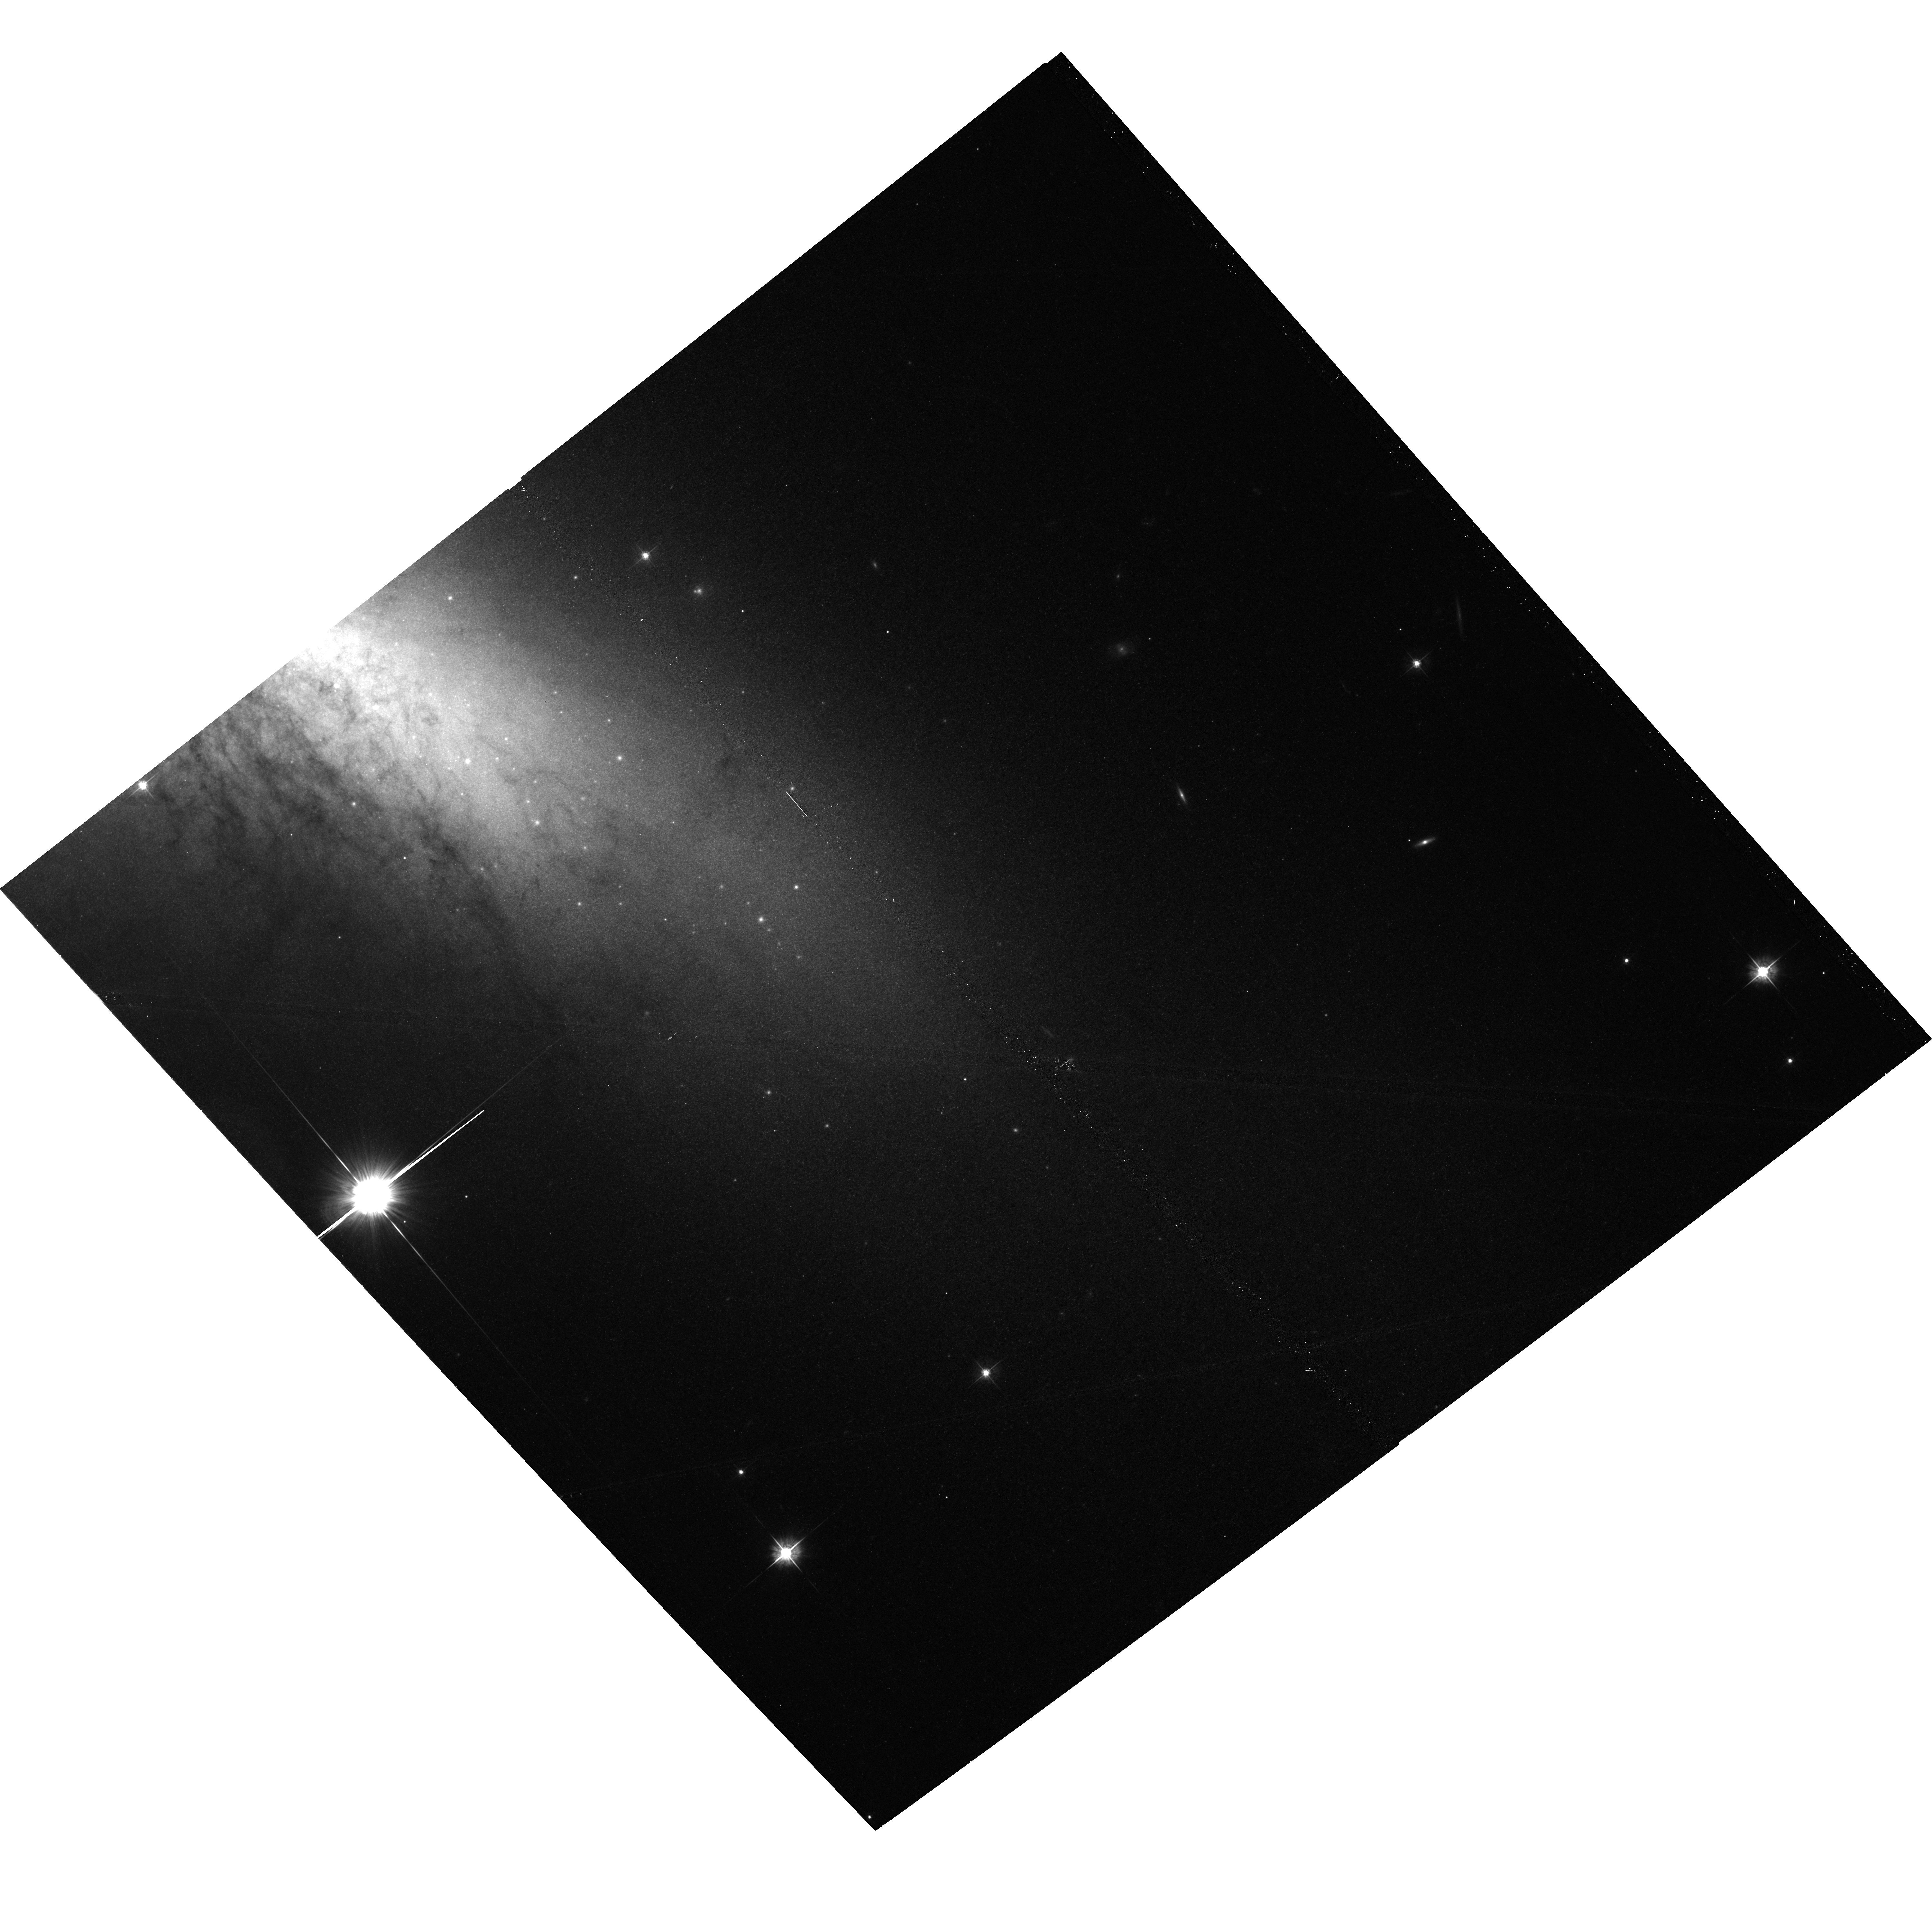
Target: M82-POS3. Instrument: ACS/WFC. Filter: F555W. Exposure: 19 min. Observation ID: hst_17744_03_acs_wfc_f555w_jfeo03

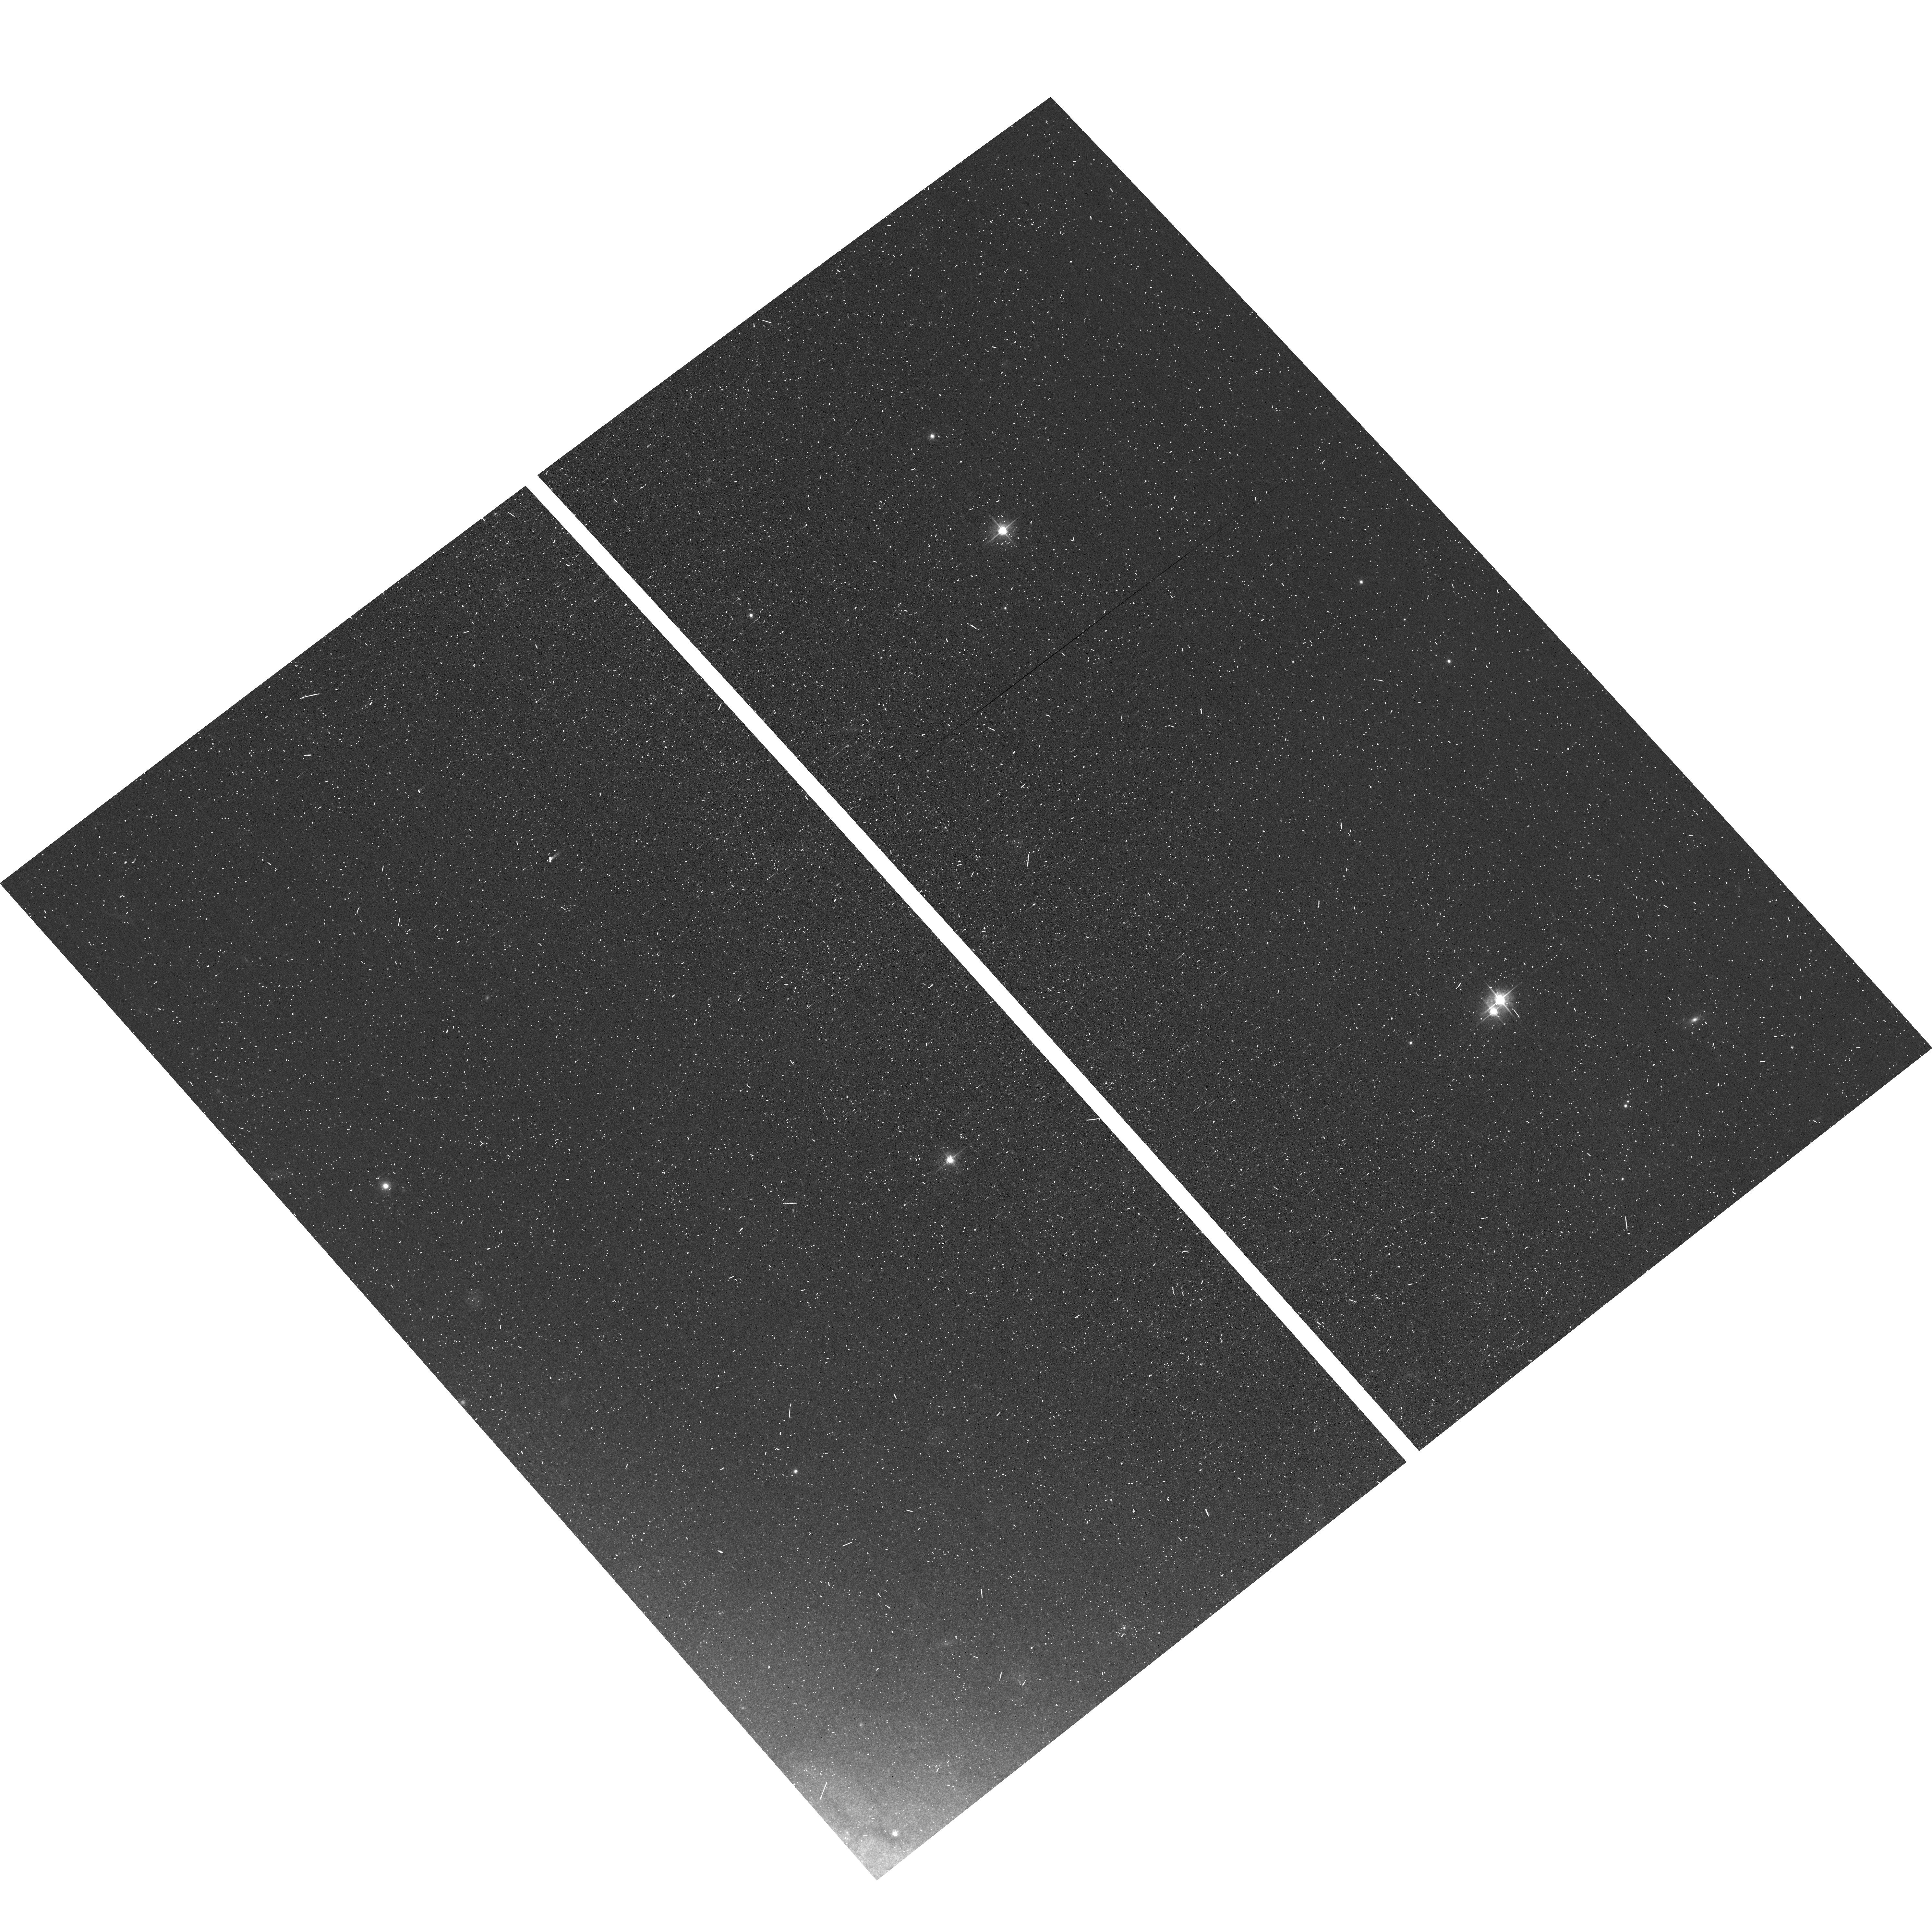
Target: M82-POS1. Instrument: ACS/WFC. Filter: F555W. Exposure: 6 min. Observation ID: hst_17744_51_acs_wfc_f555w_jfeo51

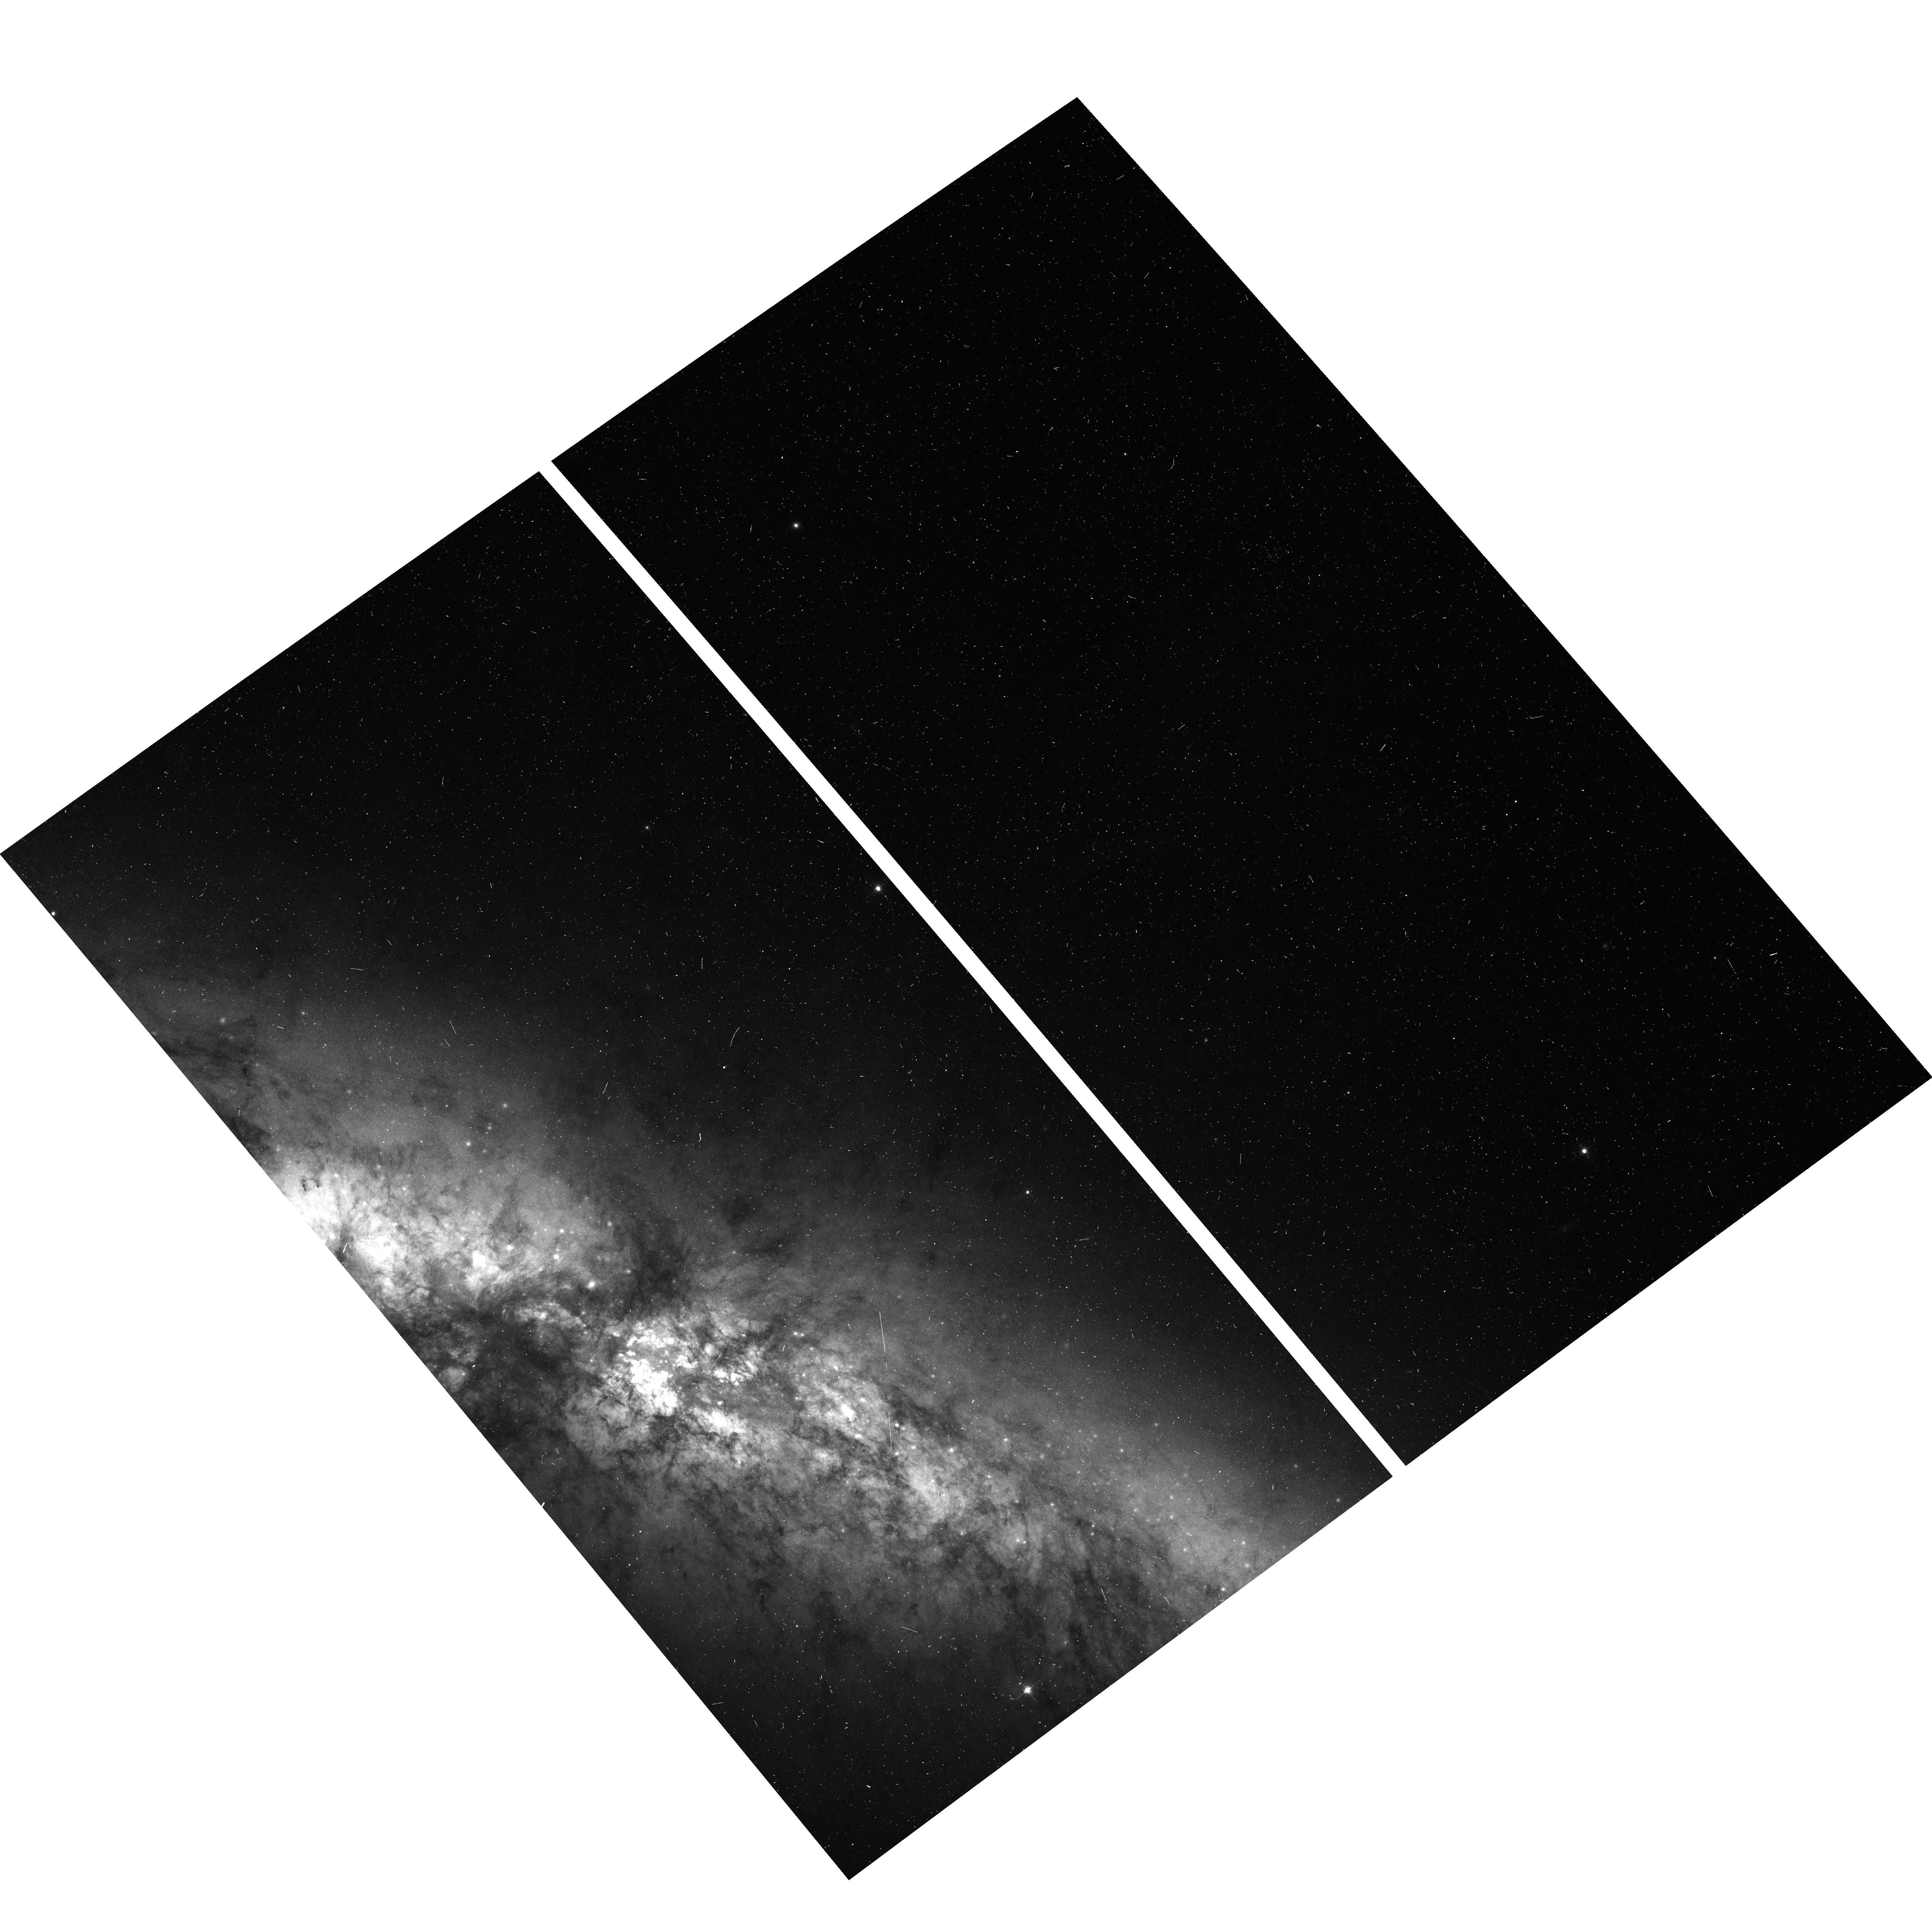
Target: M82-POS2. Instrument: ACS/WFC. Filter: F555W. Exposure: 6 min. Observation ID: hst_17744_52_acs_wfc_f555w_jfeo52

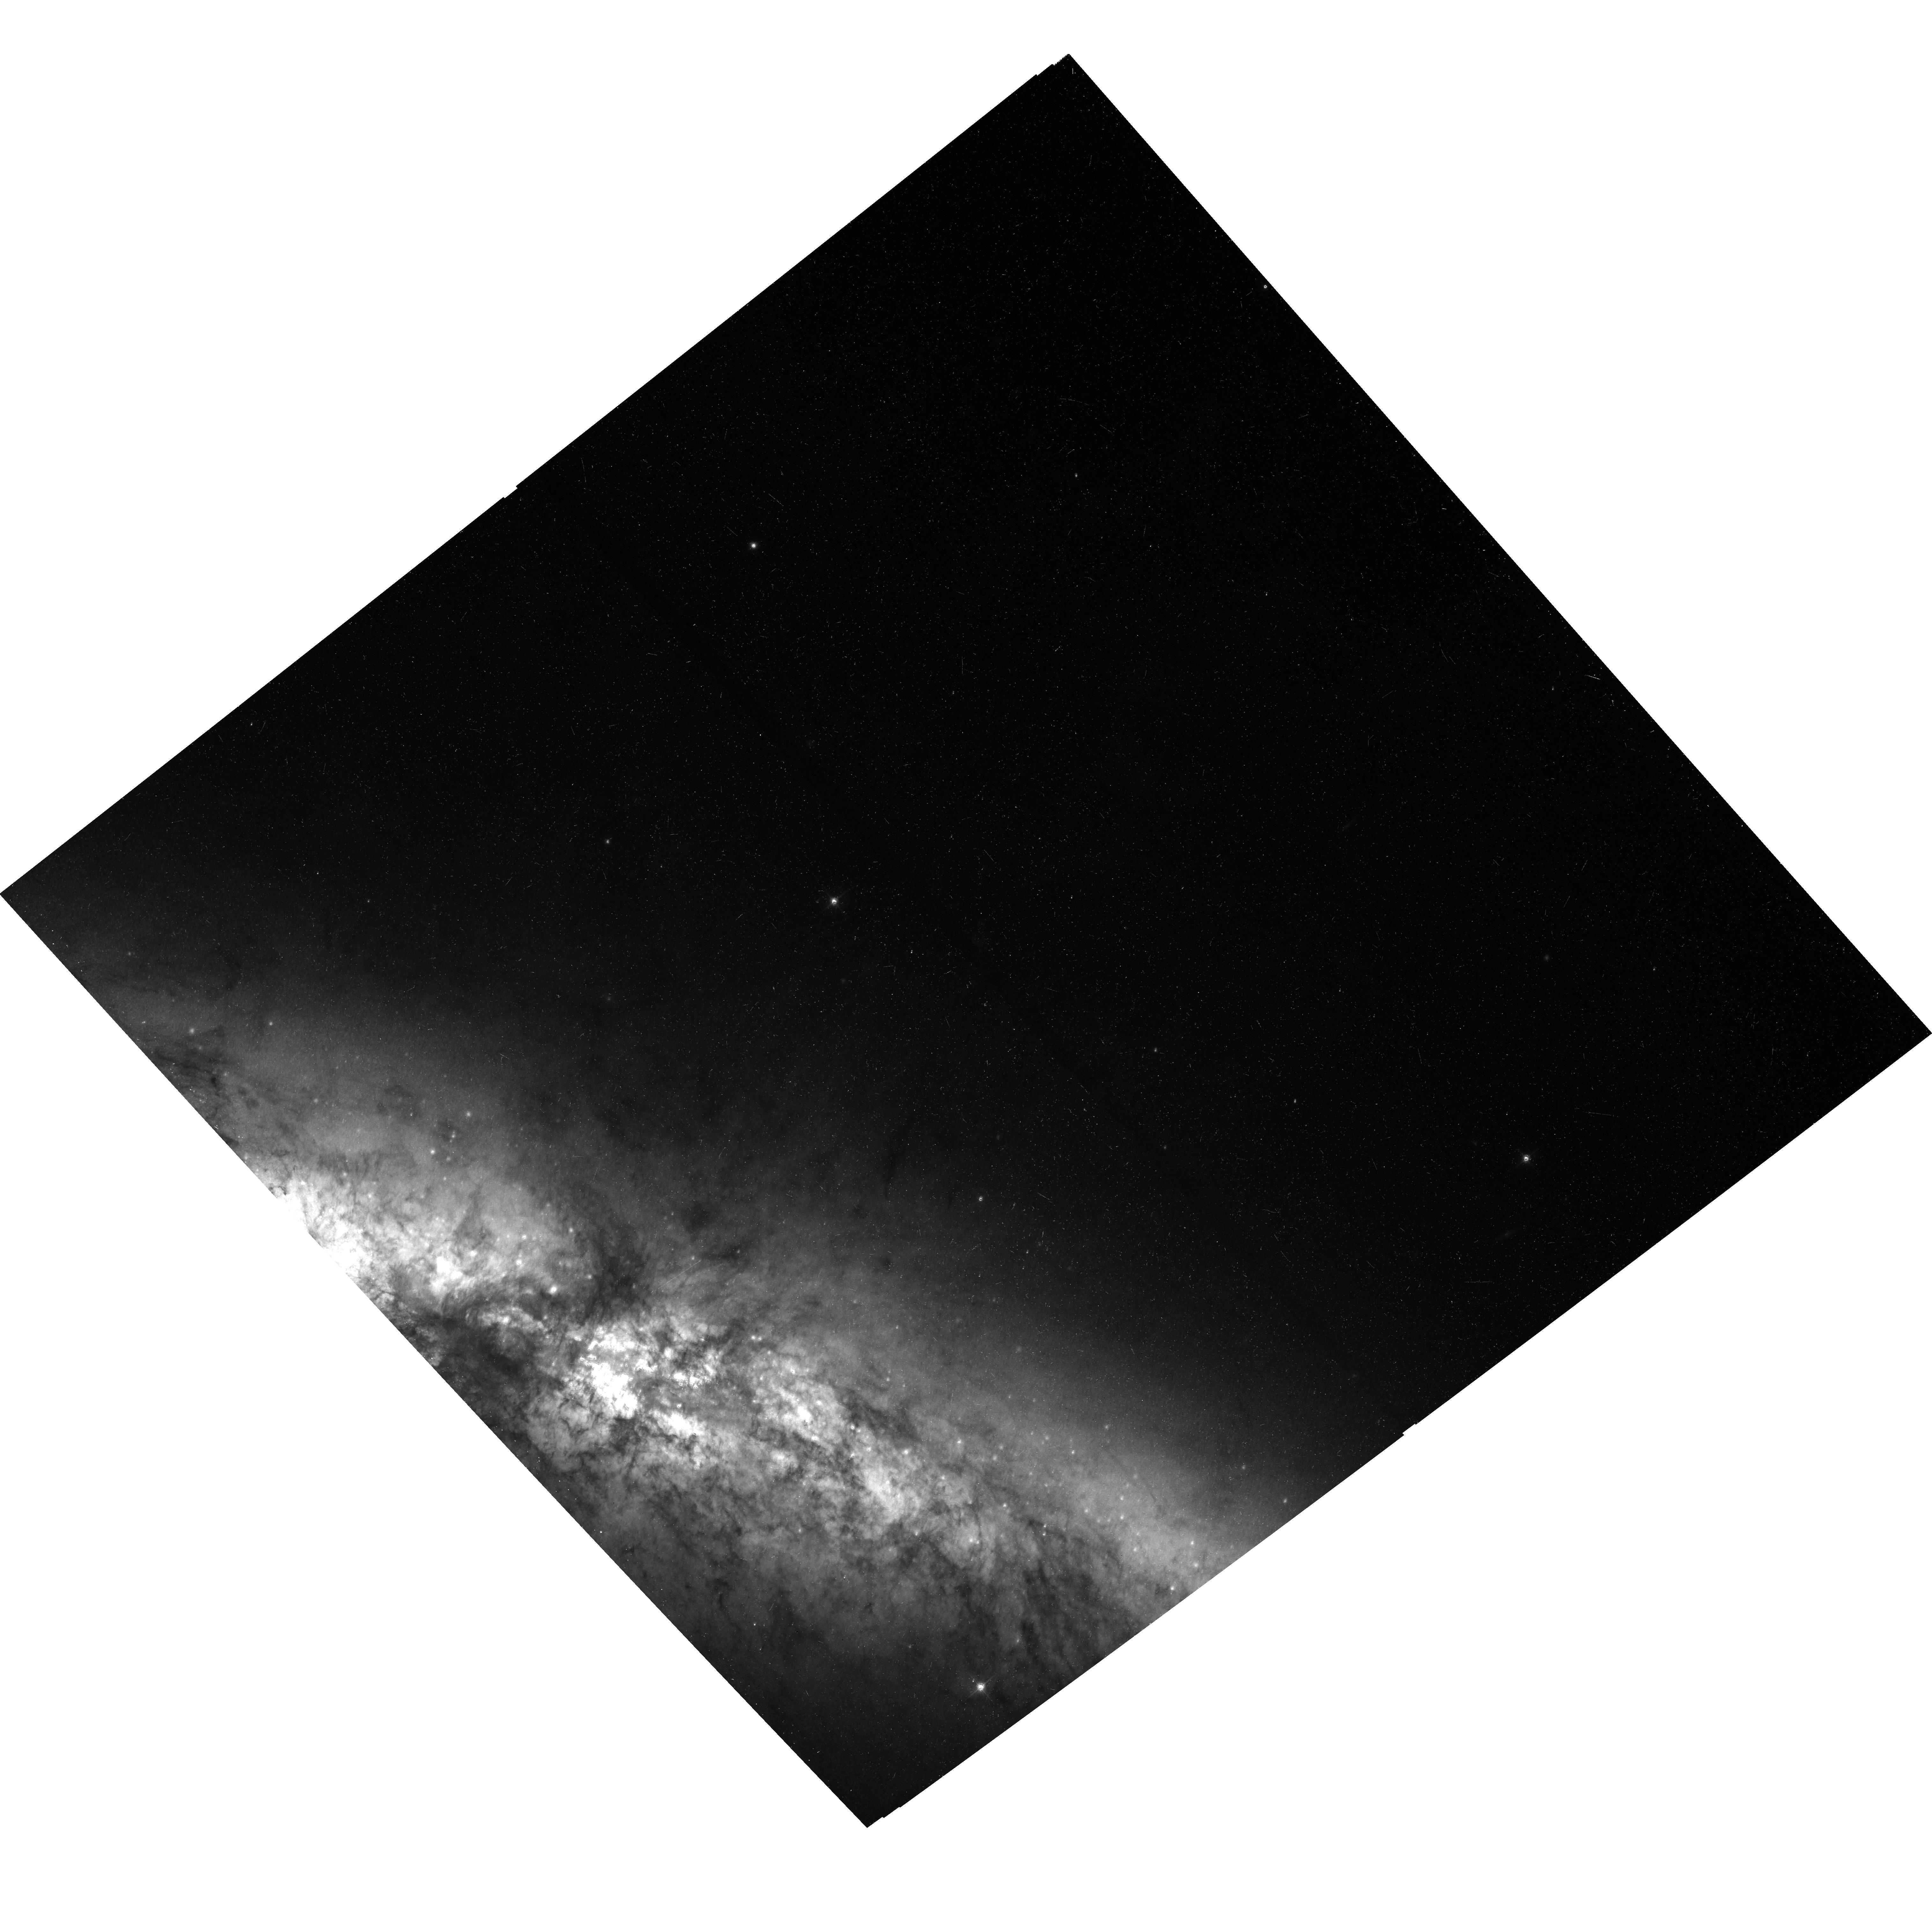
Target: M82-POS2. Instrument: ACS/WFC. Filter: F555W. Exposure: 25 min. Observation ID: hst_17744_02_acs_wfc_f555w_jfeo02

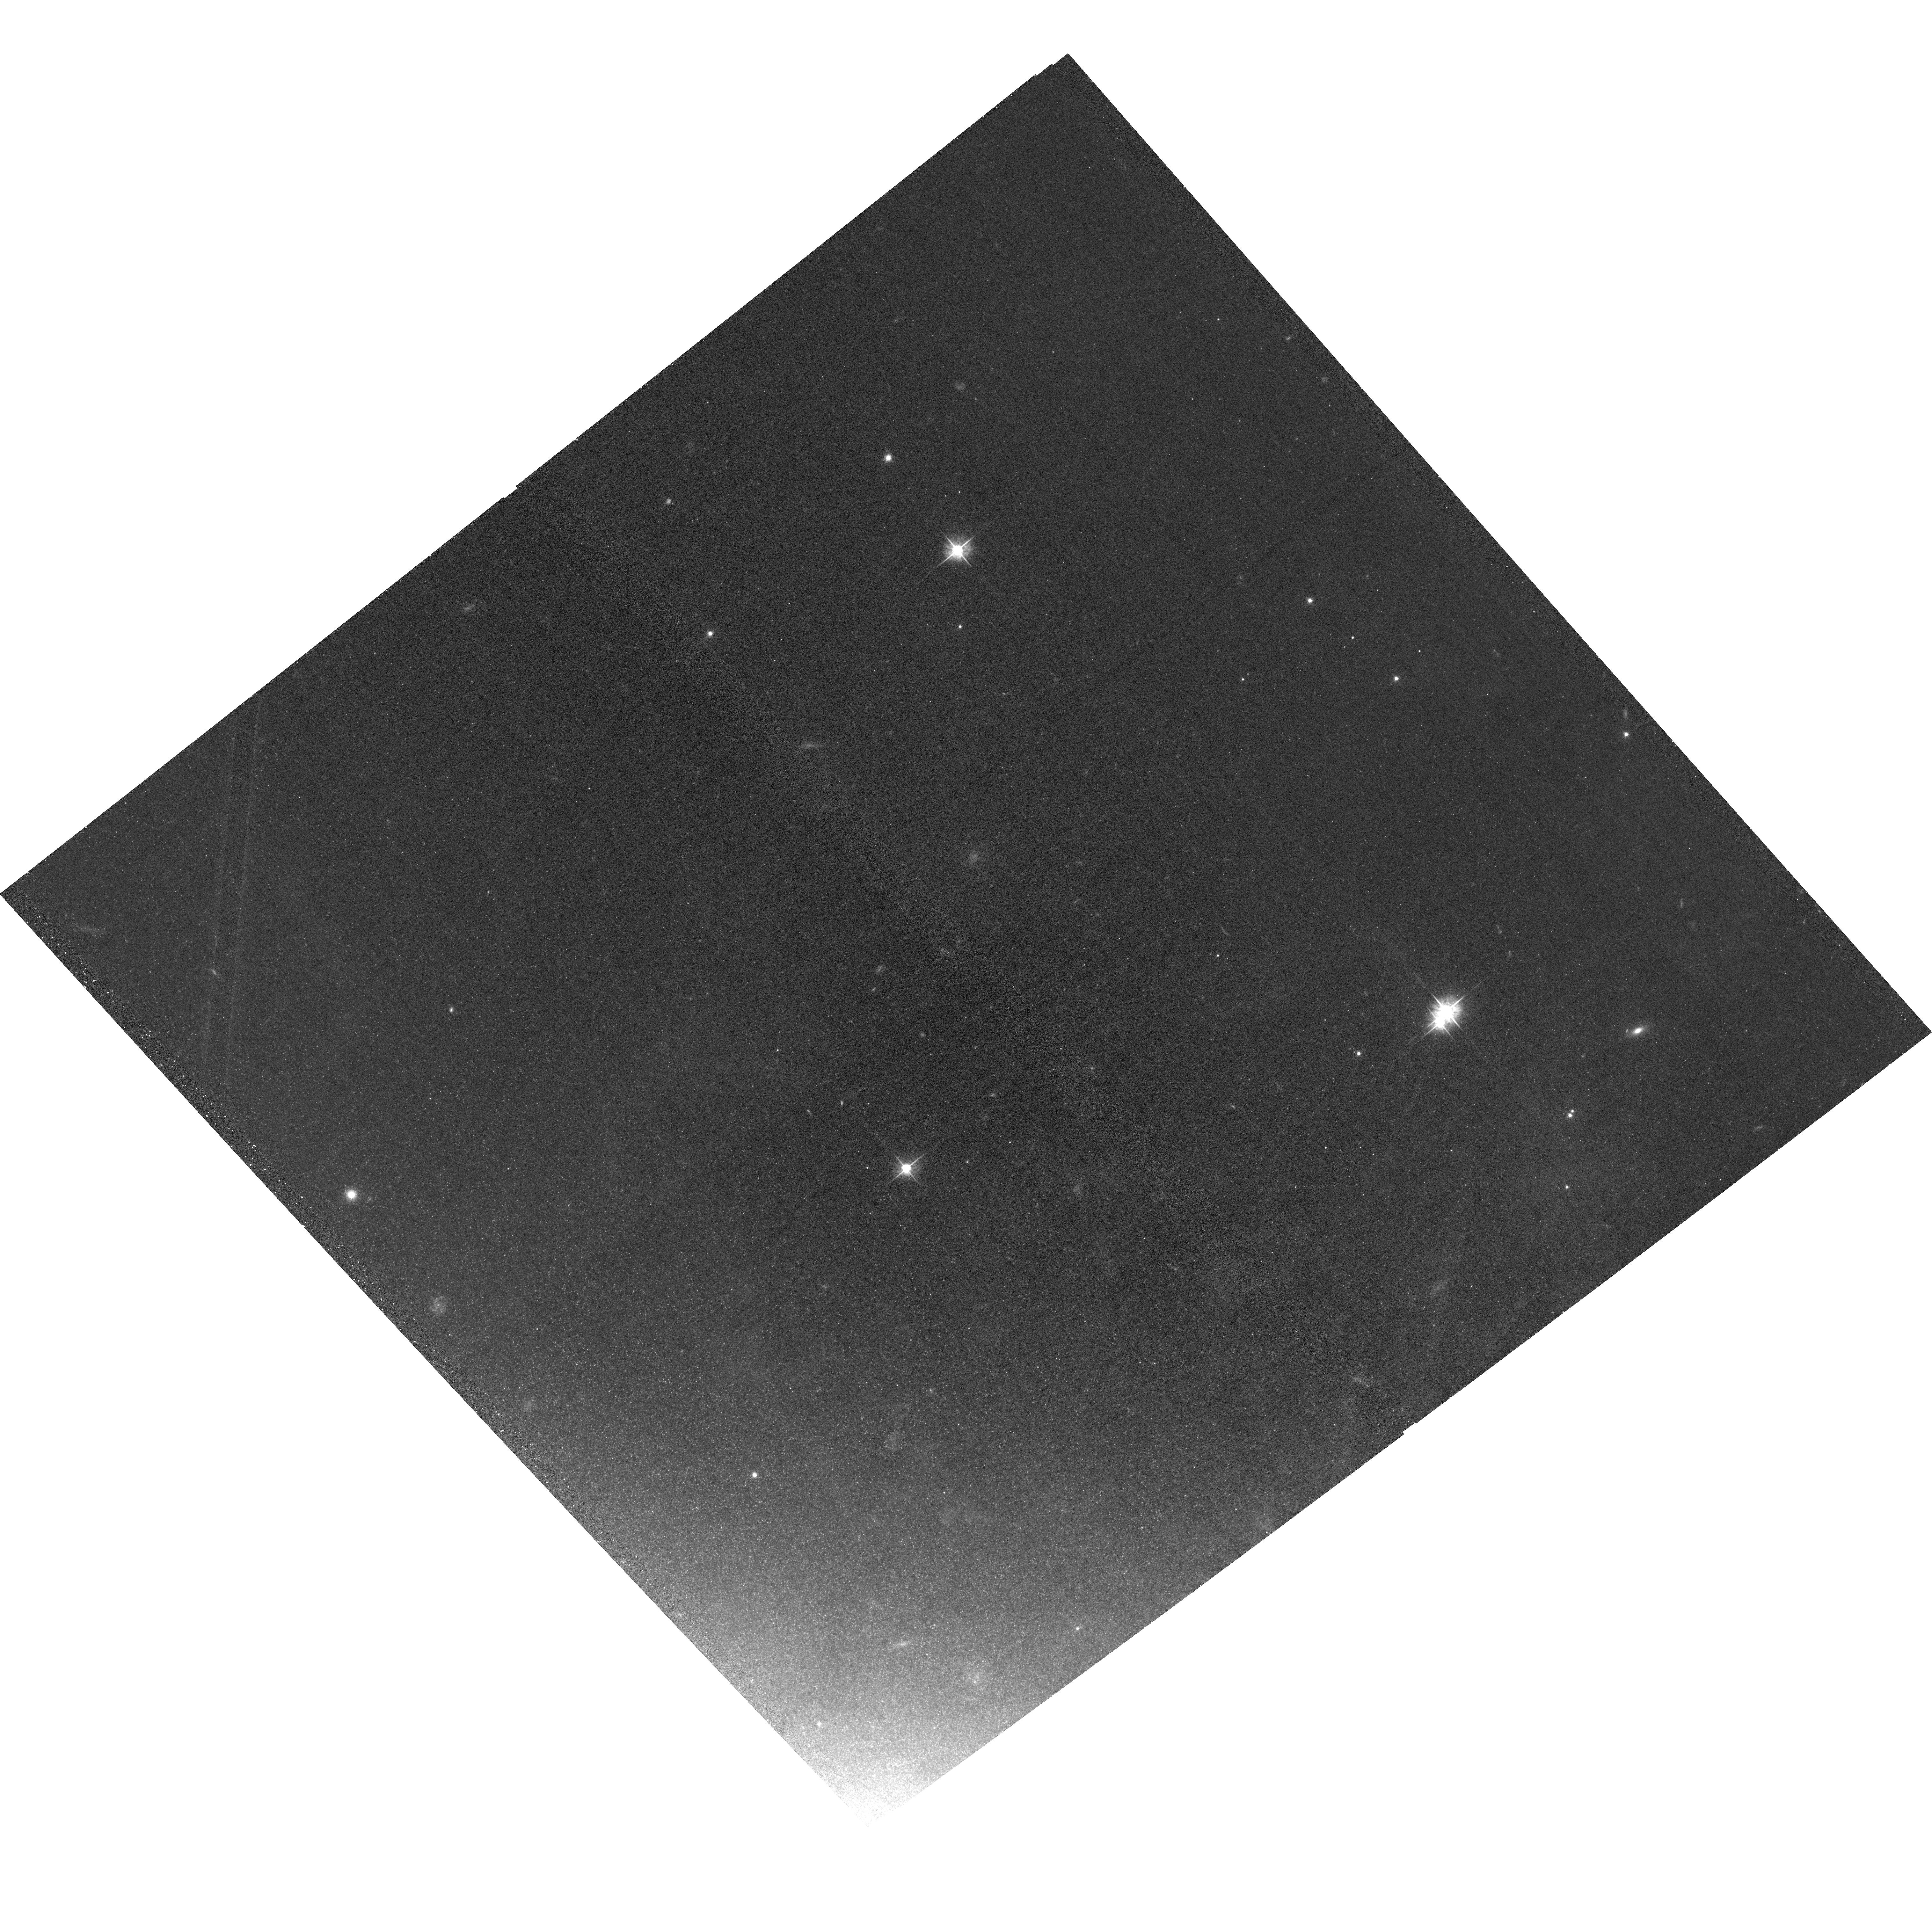
Target: M82-POS1. Instrument: ACS/WFC. Filter: F555W. Exposure: 32 min. Observation ID: hst_17744_01_acs_wfc_f555w_jfeo01

Reflections of a Violent Past: Using Light Echoes to Survey Historical Supernovae in M82 (PI: Lawrence, Stephen S.)

Messier 82 (M82, NGC 3034) is the famous "Cigar Galaxy'' undergoing a starburst just 3.5 Mpc away. A spectacular mosaic of the entire galaxy was created by ACS 20 years ago. Here we propose to search for undiscovered light echoes from supernovae (SNe) that exploded as much as 500 years ago. M82 is an active star-forming galaxy expected to host, on average, one SN every ten to twenty years (and has hosted 3 since 2004!). Dust is important for generating light echoes, and M82 has dust distrubuted throughout and above its stellar disk. Even supernovae hidden from our direct view by dust can reveal themselves by illuminating dust in unobscurred directions. Three confirmed SN eruptions have been detected in M82 in the past 20 years. The most recent Ia event, SN 2014J, has a well detected light echo and provides an excellent proof-of-concept for our proposed survey. Our goal is to use HST to detect 15--20 light echoes in M82 via their resolved shapes and rapid proper motions, following Rest et al. (2005). The proper motion vectors will allow us to pair a sub-set of them with known X-ray, optical and radio supernova remnants in M82. Our survey will effectively double the sample of recent extragalactic SNe echoes, and potentially quadruple the number of echoes from historical SNe that erupted prior to the 20th century. This LE sample is the necessary first step to then use HST or ground-based telescopes to obtain spectra of the brighter LEs and thereby classify their parent SNe, creating an unprecedented demographic survey of SNe in a starburst galaxy over the last few centuries---a survey not obtainable by any other means.